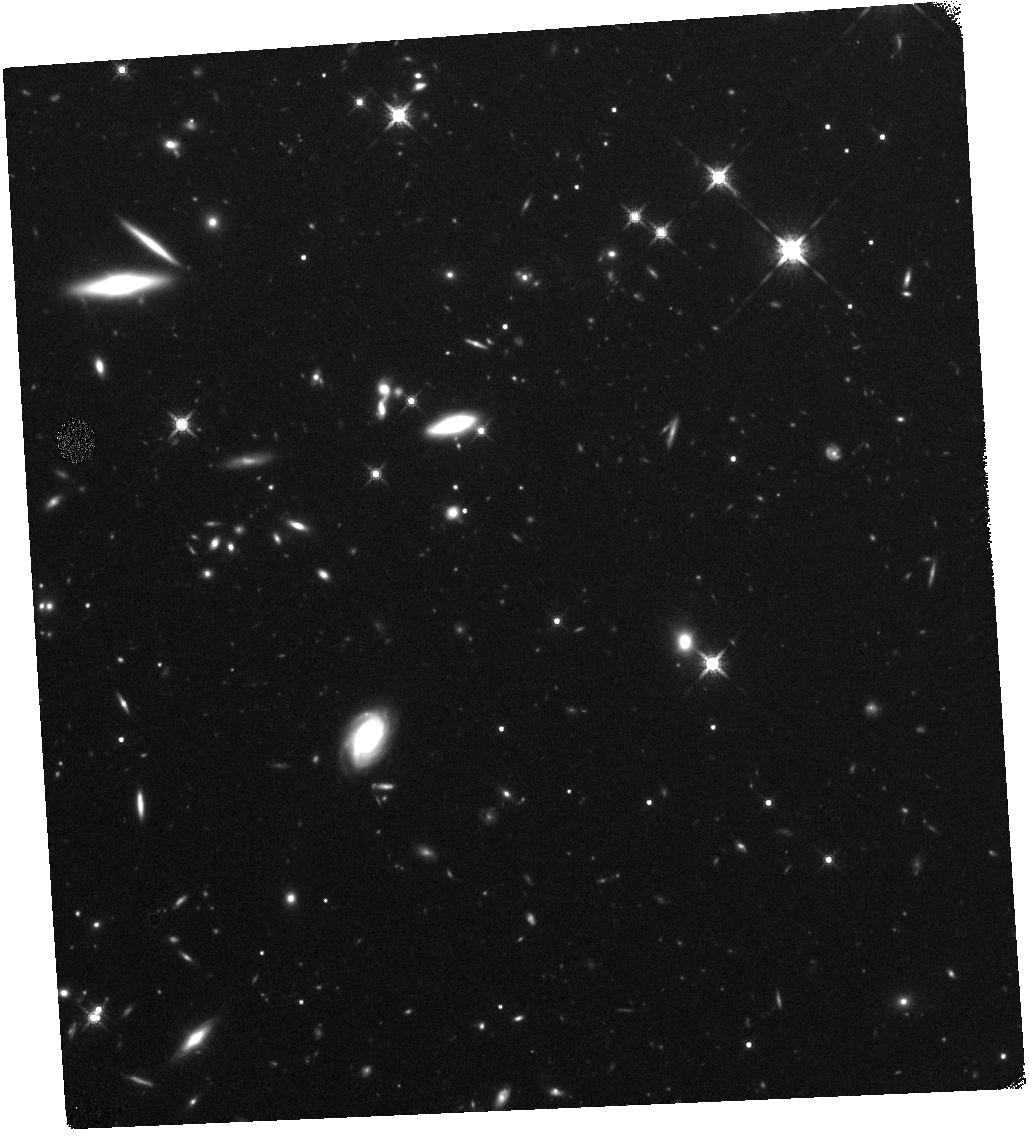
Target: SDSSJ0834+0159. Instrument: WFC3/IR. Filter: F160W. Exposure: 44 min. Observation ID: hst_14608_a3_wfc3_ir_f160w_id9ya3

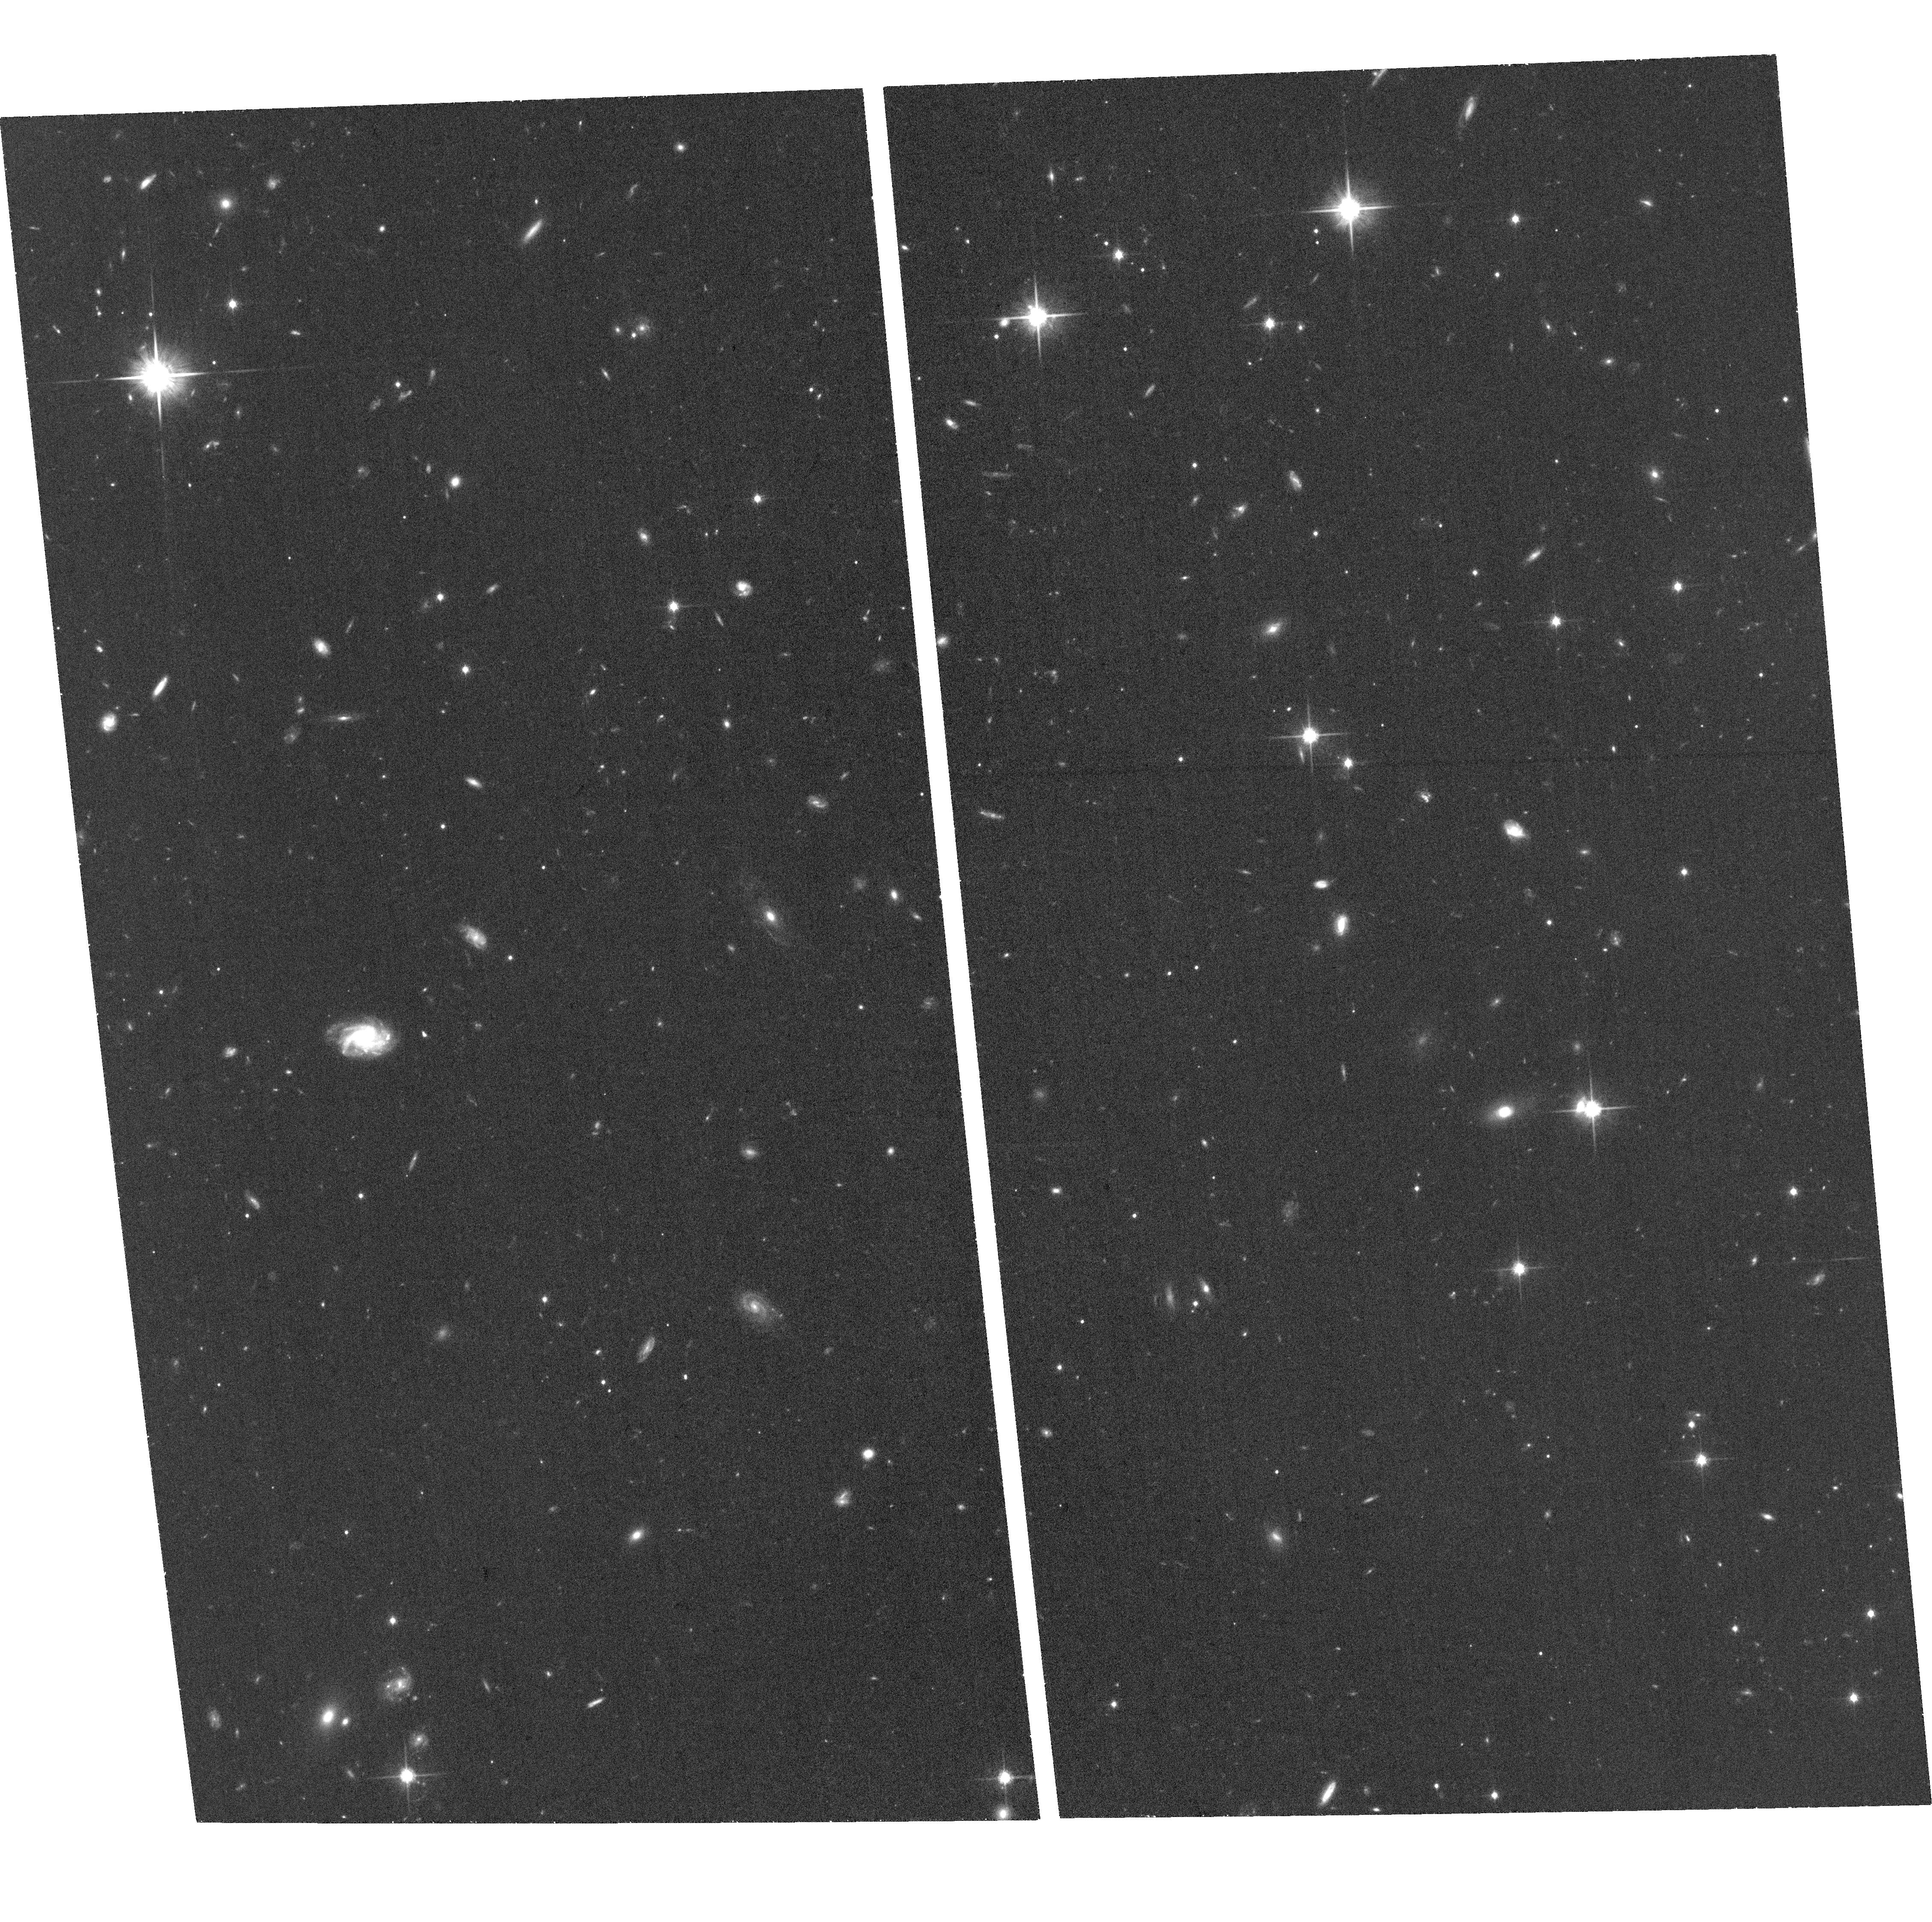
Target: SDSSJ2215-0056. Instrument: ACS/WFC. Filter: F814W. Exposure: 36 min. Observation ID: hst_14608_10_acs_wfc_f814w_jd9y10

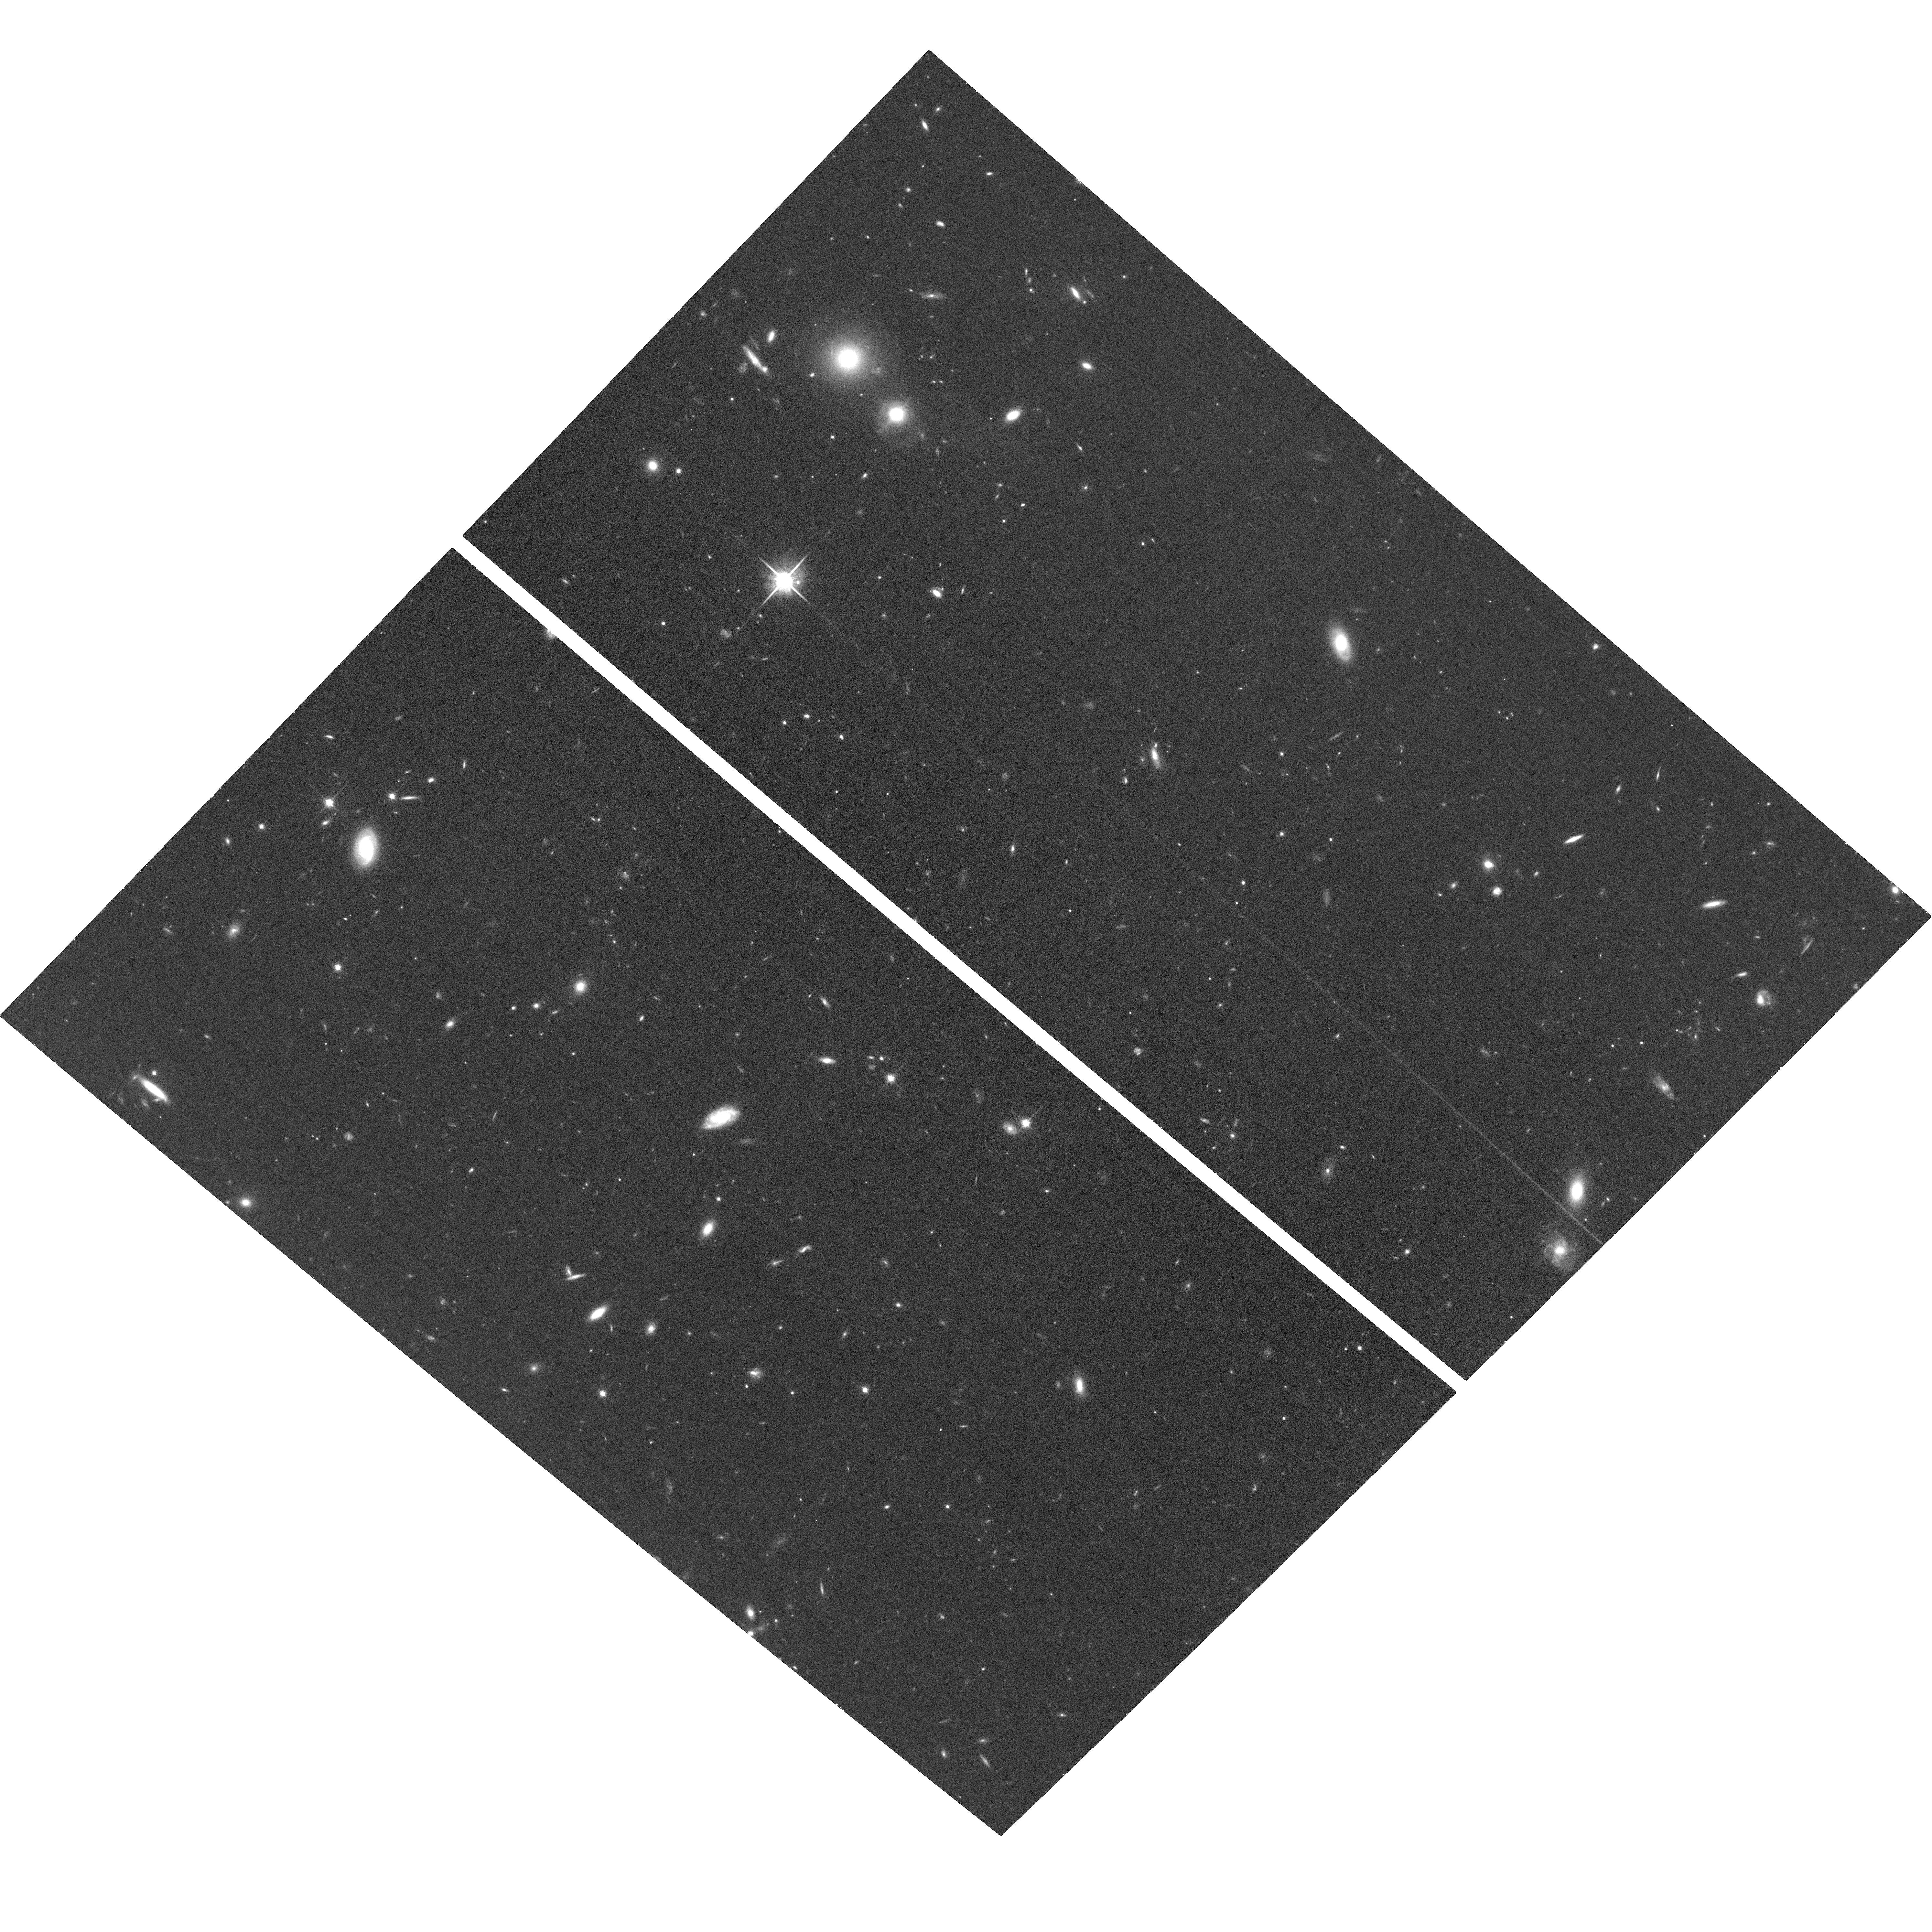
Target: SDSSJ1356+0730. Instrument: ACS/WFC. Filter: F814W. Exposure: 36 min. Observation ID: hst_14608_12_acs_wfc_f814w_jd9y12

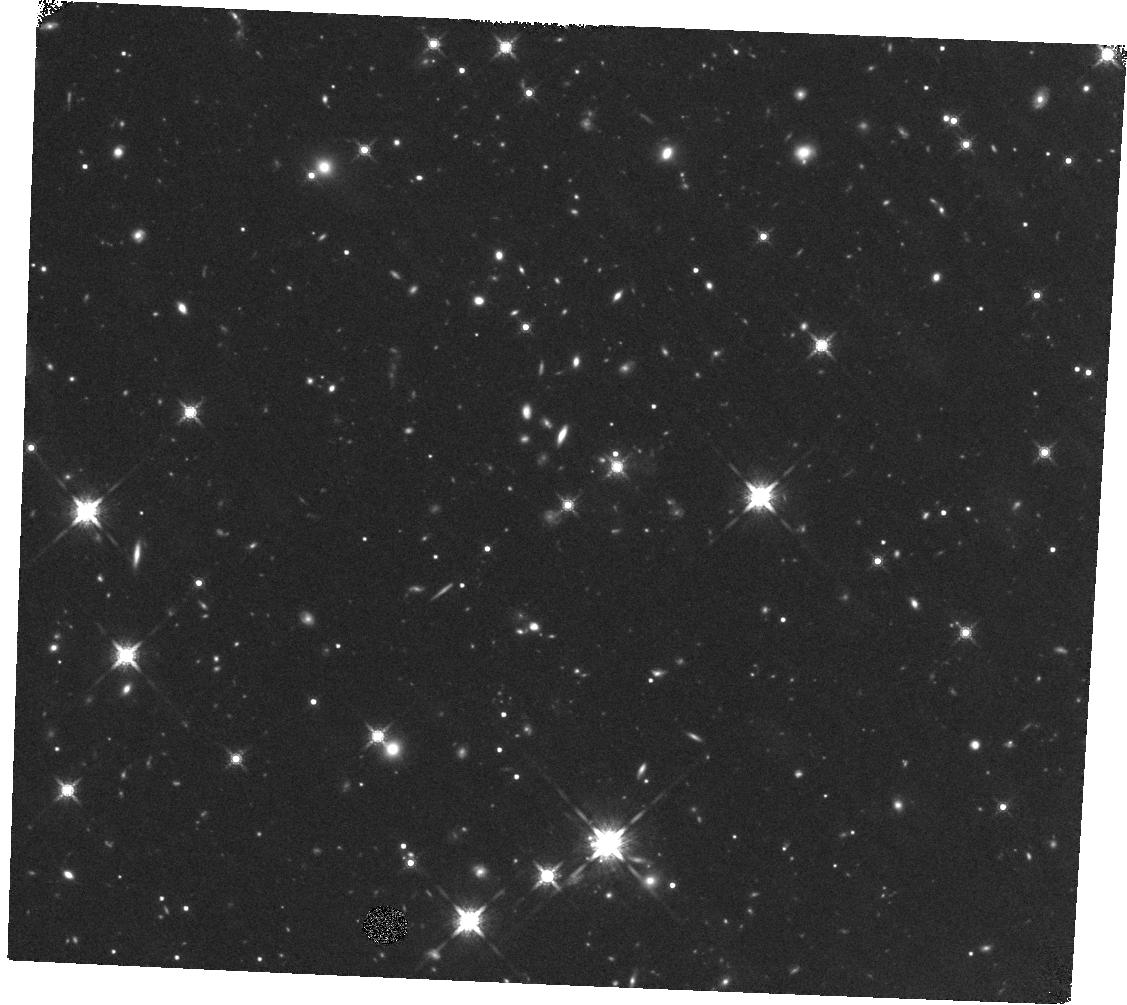
Target: SDSSJ1652+1728. Instrument: WFC3/IR. Filter: F160W. Exposure: 44 min. Observation ID: hst_14608_a9_wfc3_ir_f160w_id9ya9

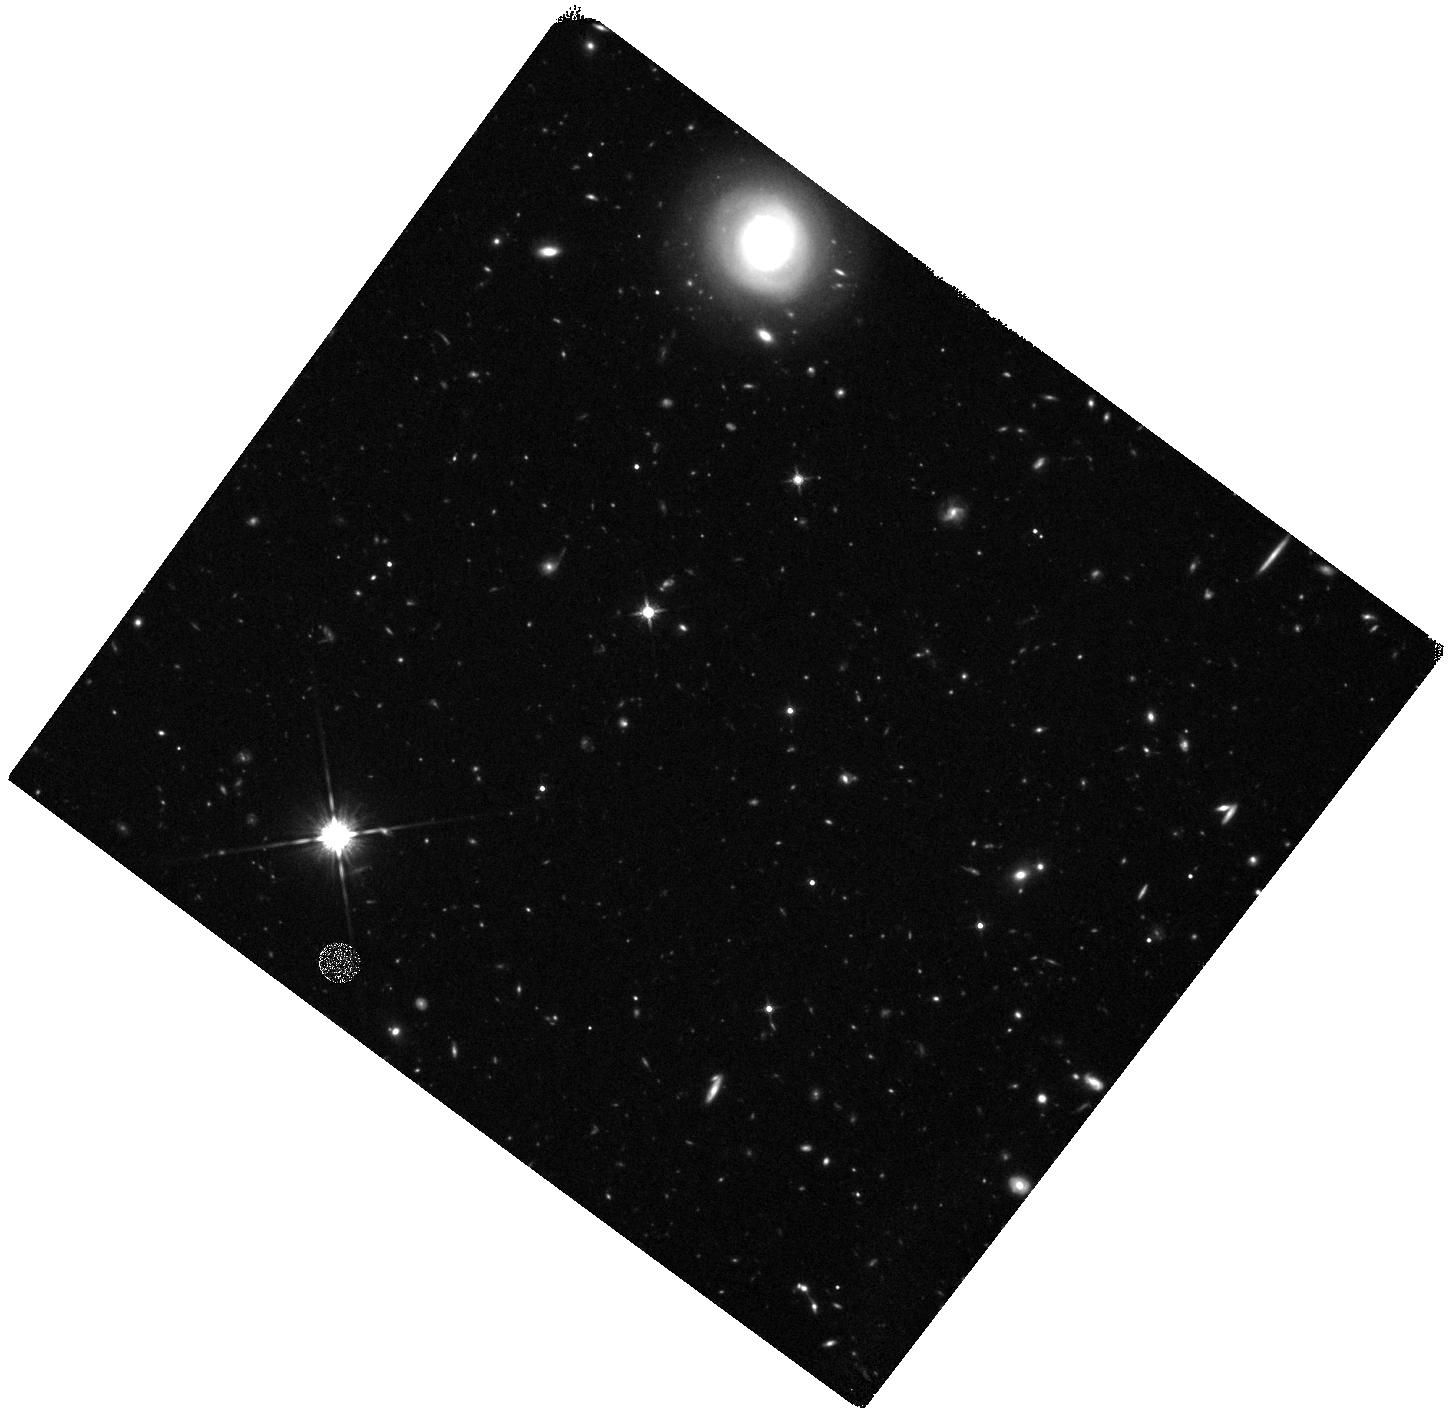
Target: SDSSJ0832+1615. Instrument: WFC3/IR. Filter: F140W. Exposure: 44 min. Observation ID: hst_14608_a2_wfc3_ir_f140w_id9ya2

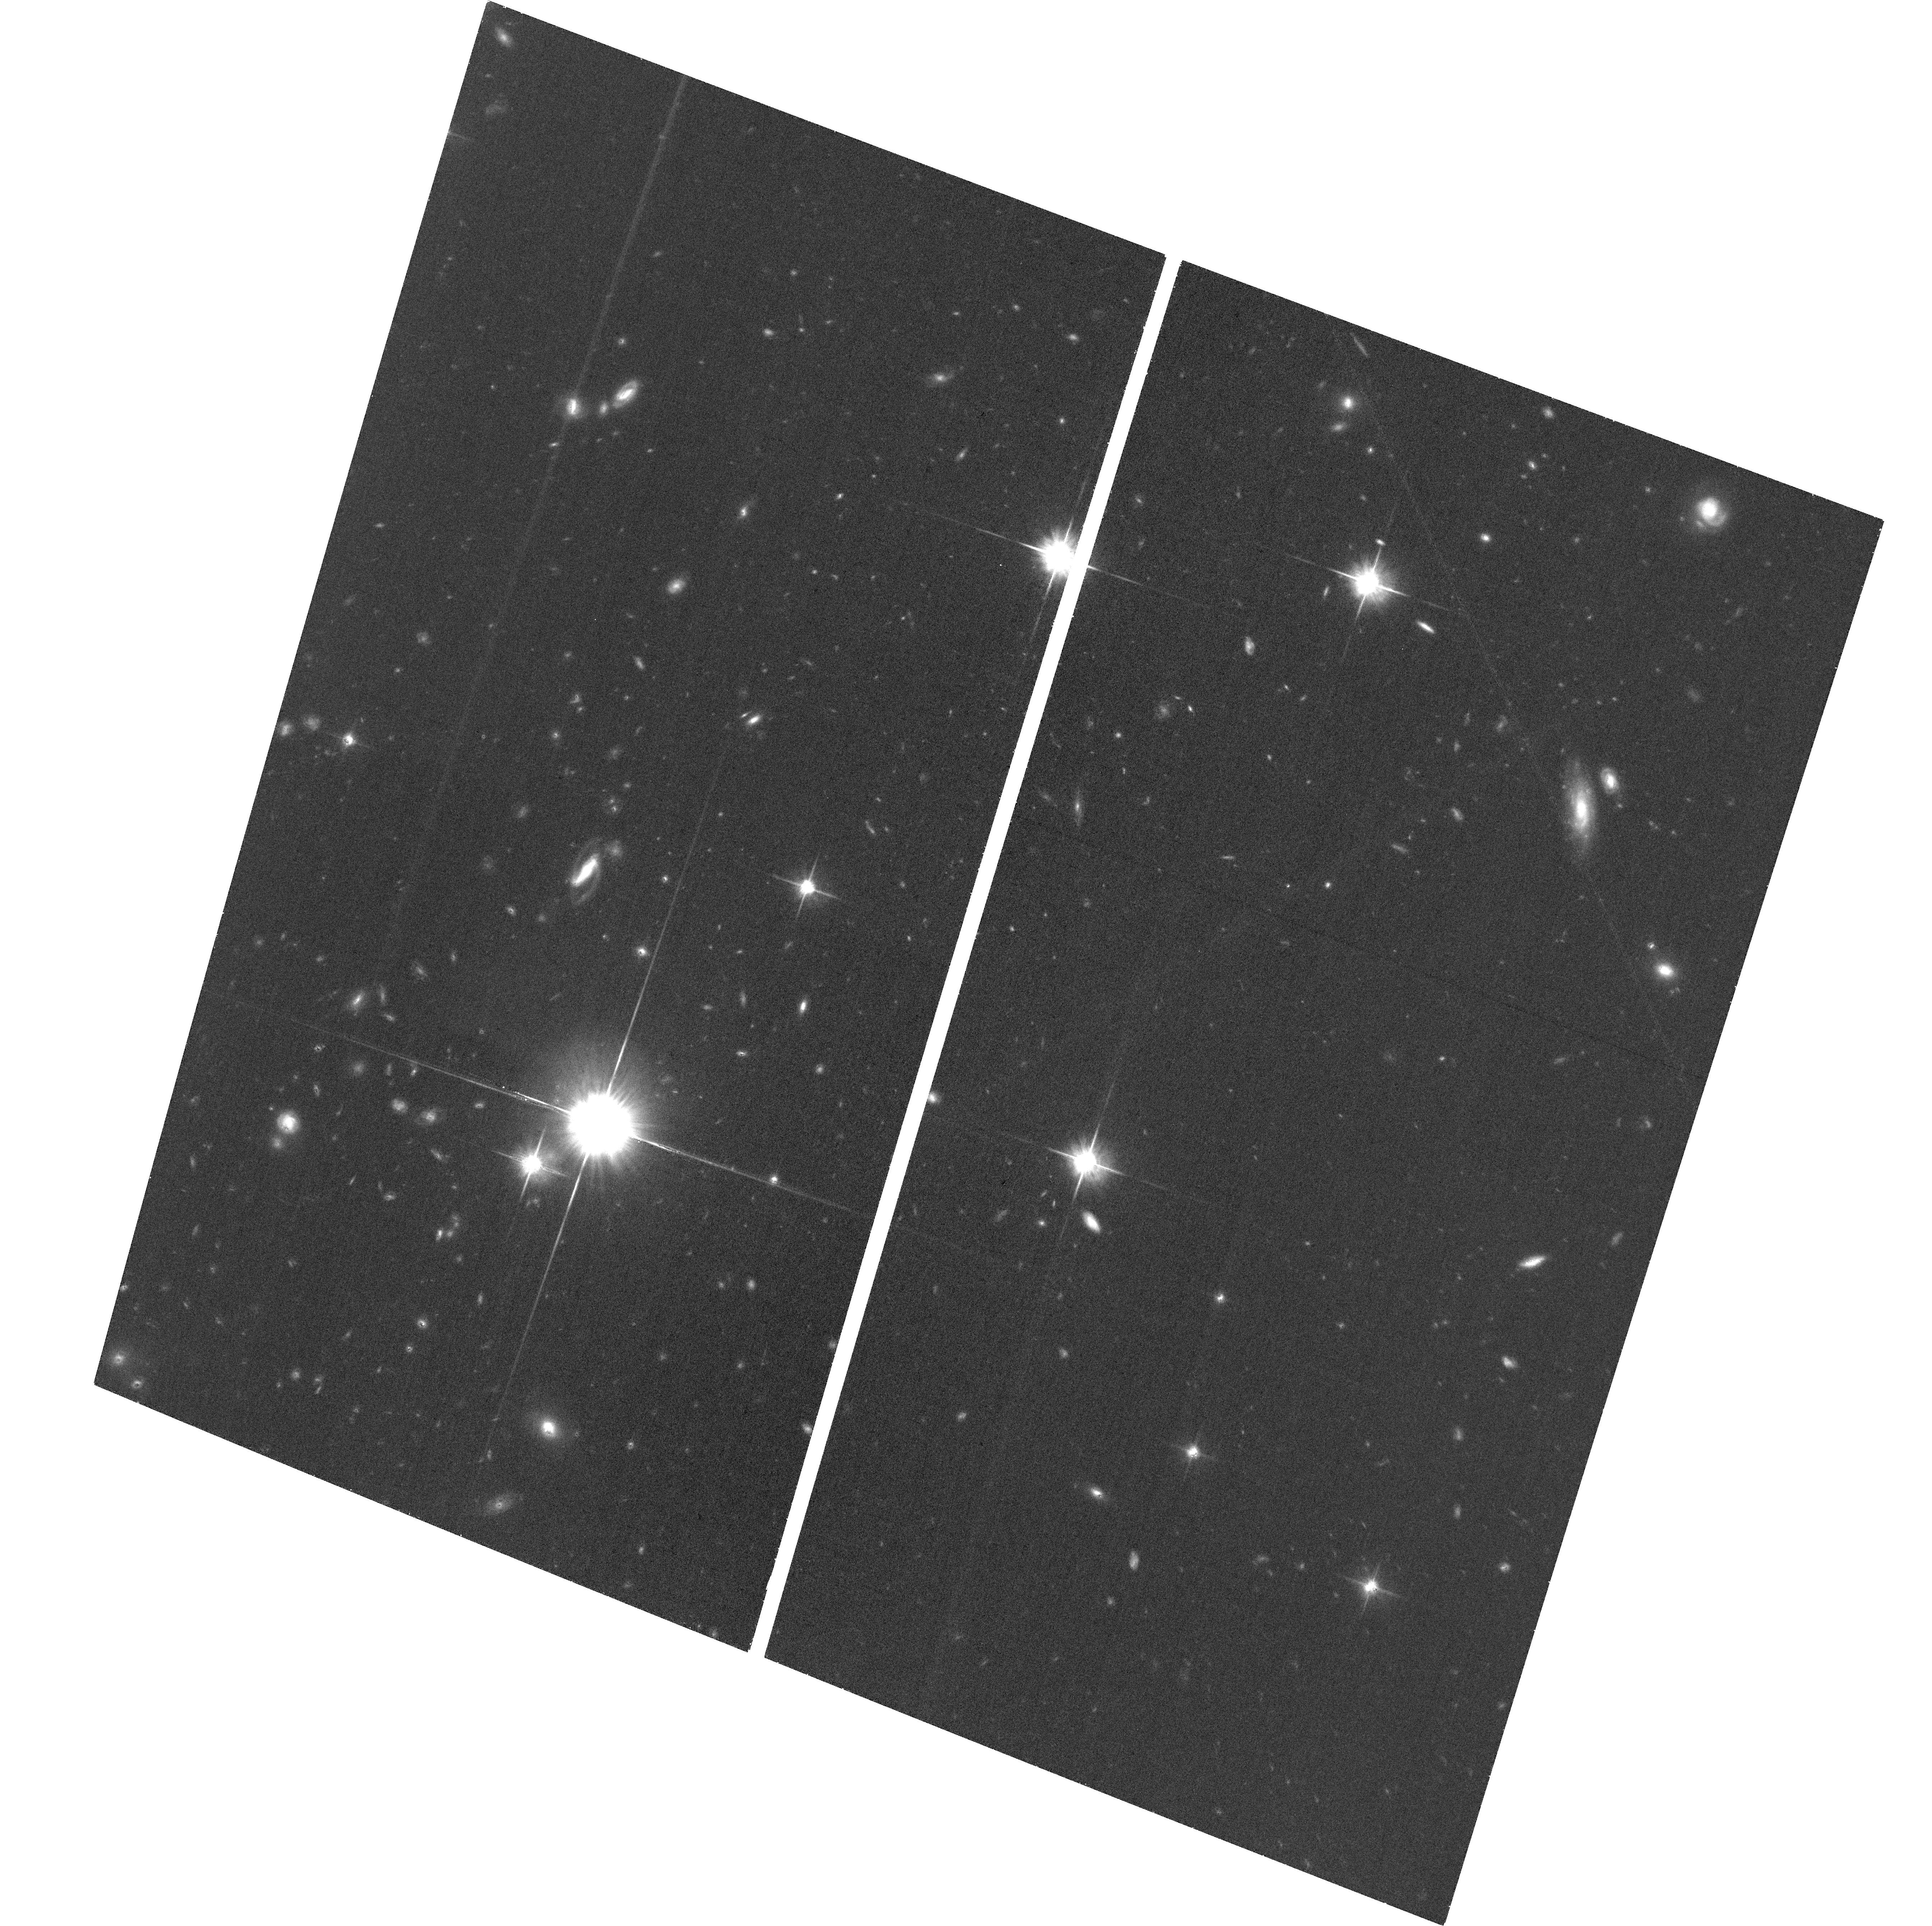
Target: SDSSJ2323-0100. Instrument: ACS/WFC. Filter: F814W. Exposure: 36 min. Observation ID: hst_14608_11_acs_wfc_f814w_jd9y11

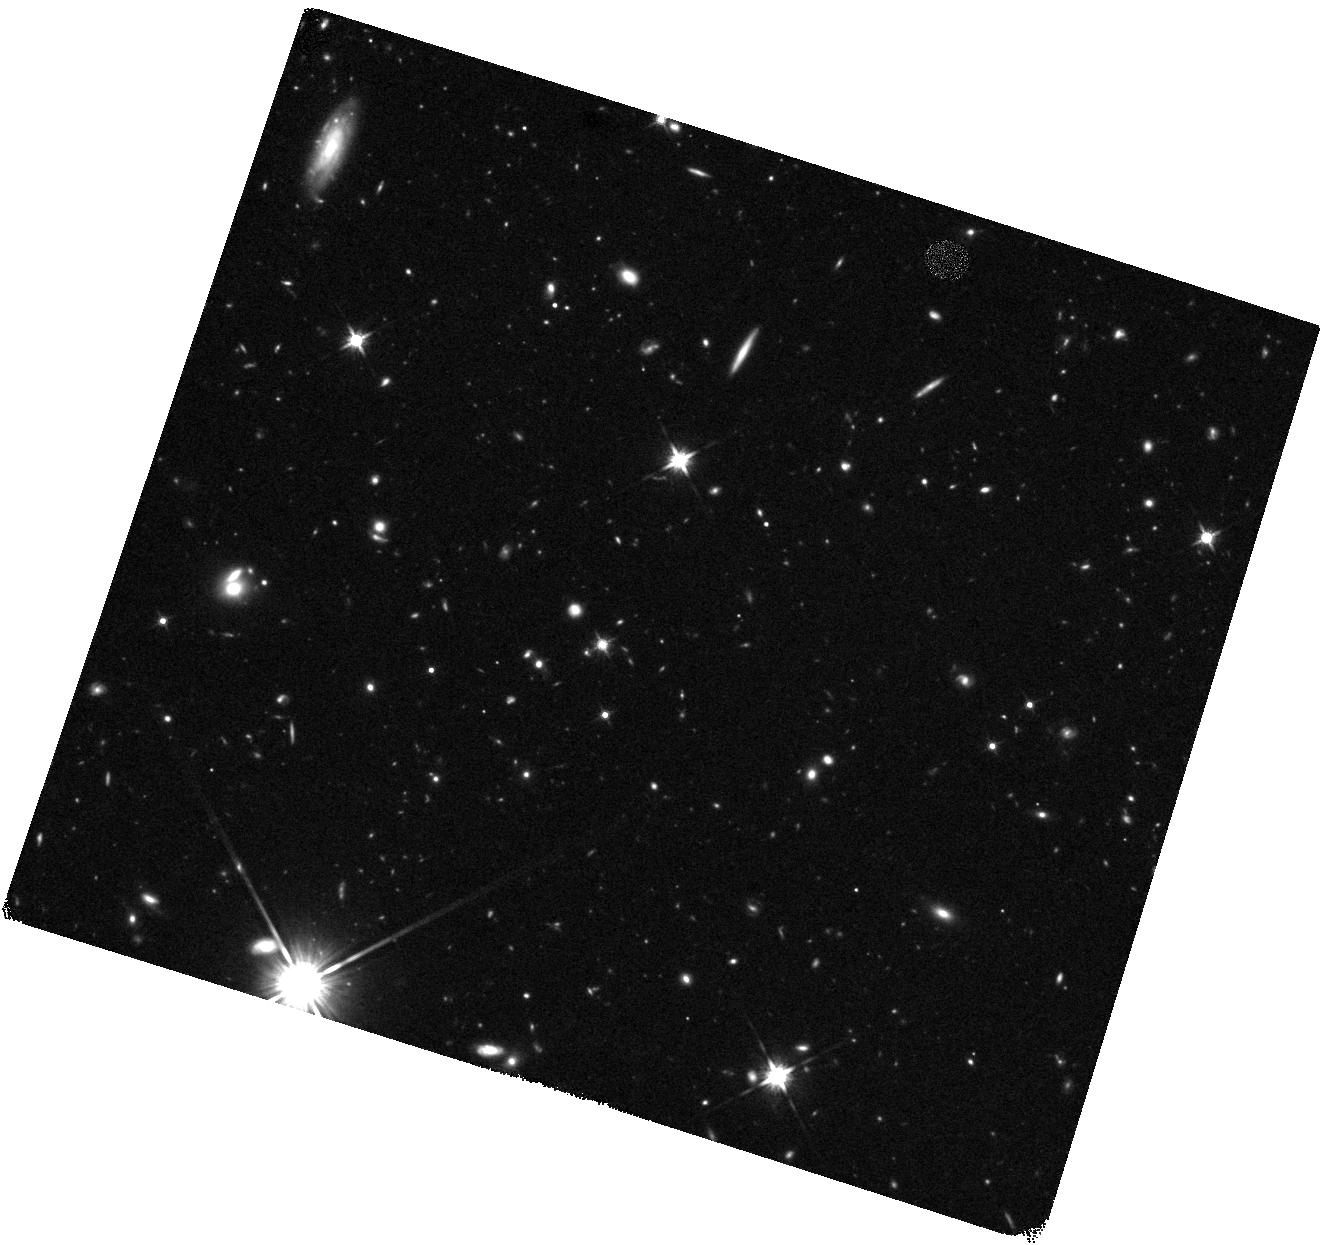
Target: SDSSJ1217+0234. Instrument: WFC3/IR. Filter: F140W. Exposure: 44 min. Observation ID: hst_14608_b5_wfc3_ir_f140w_id9yb5

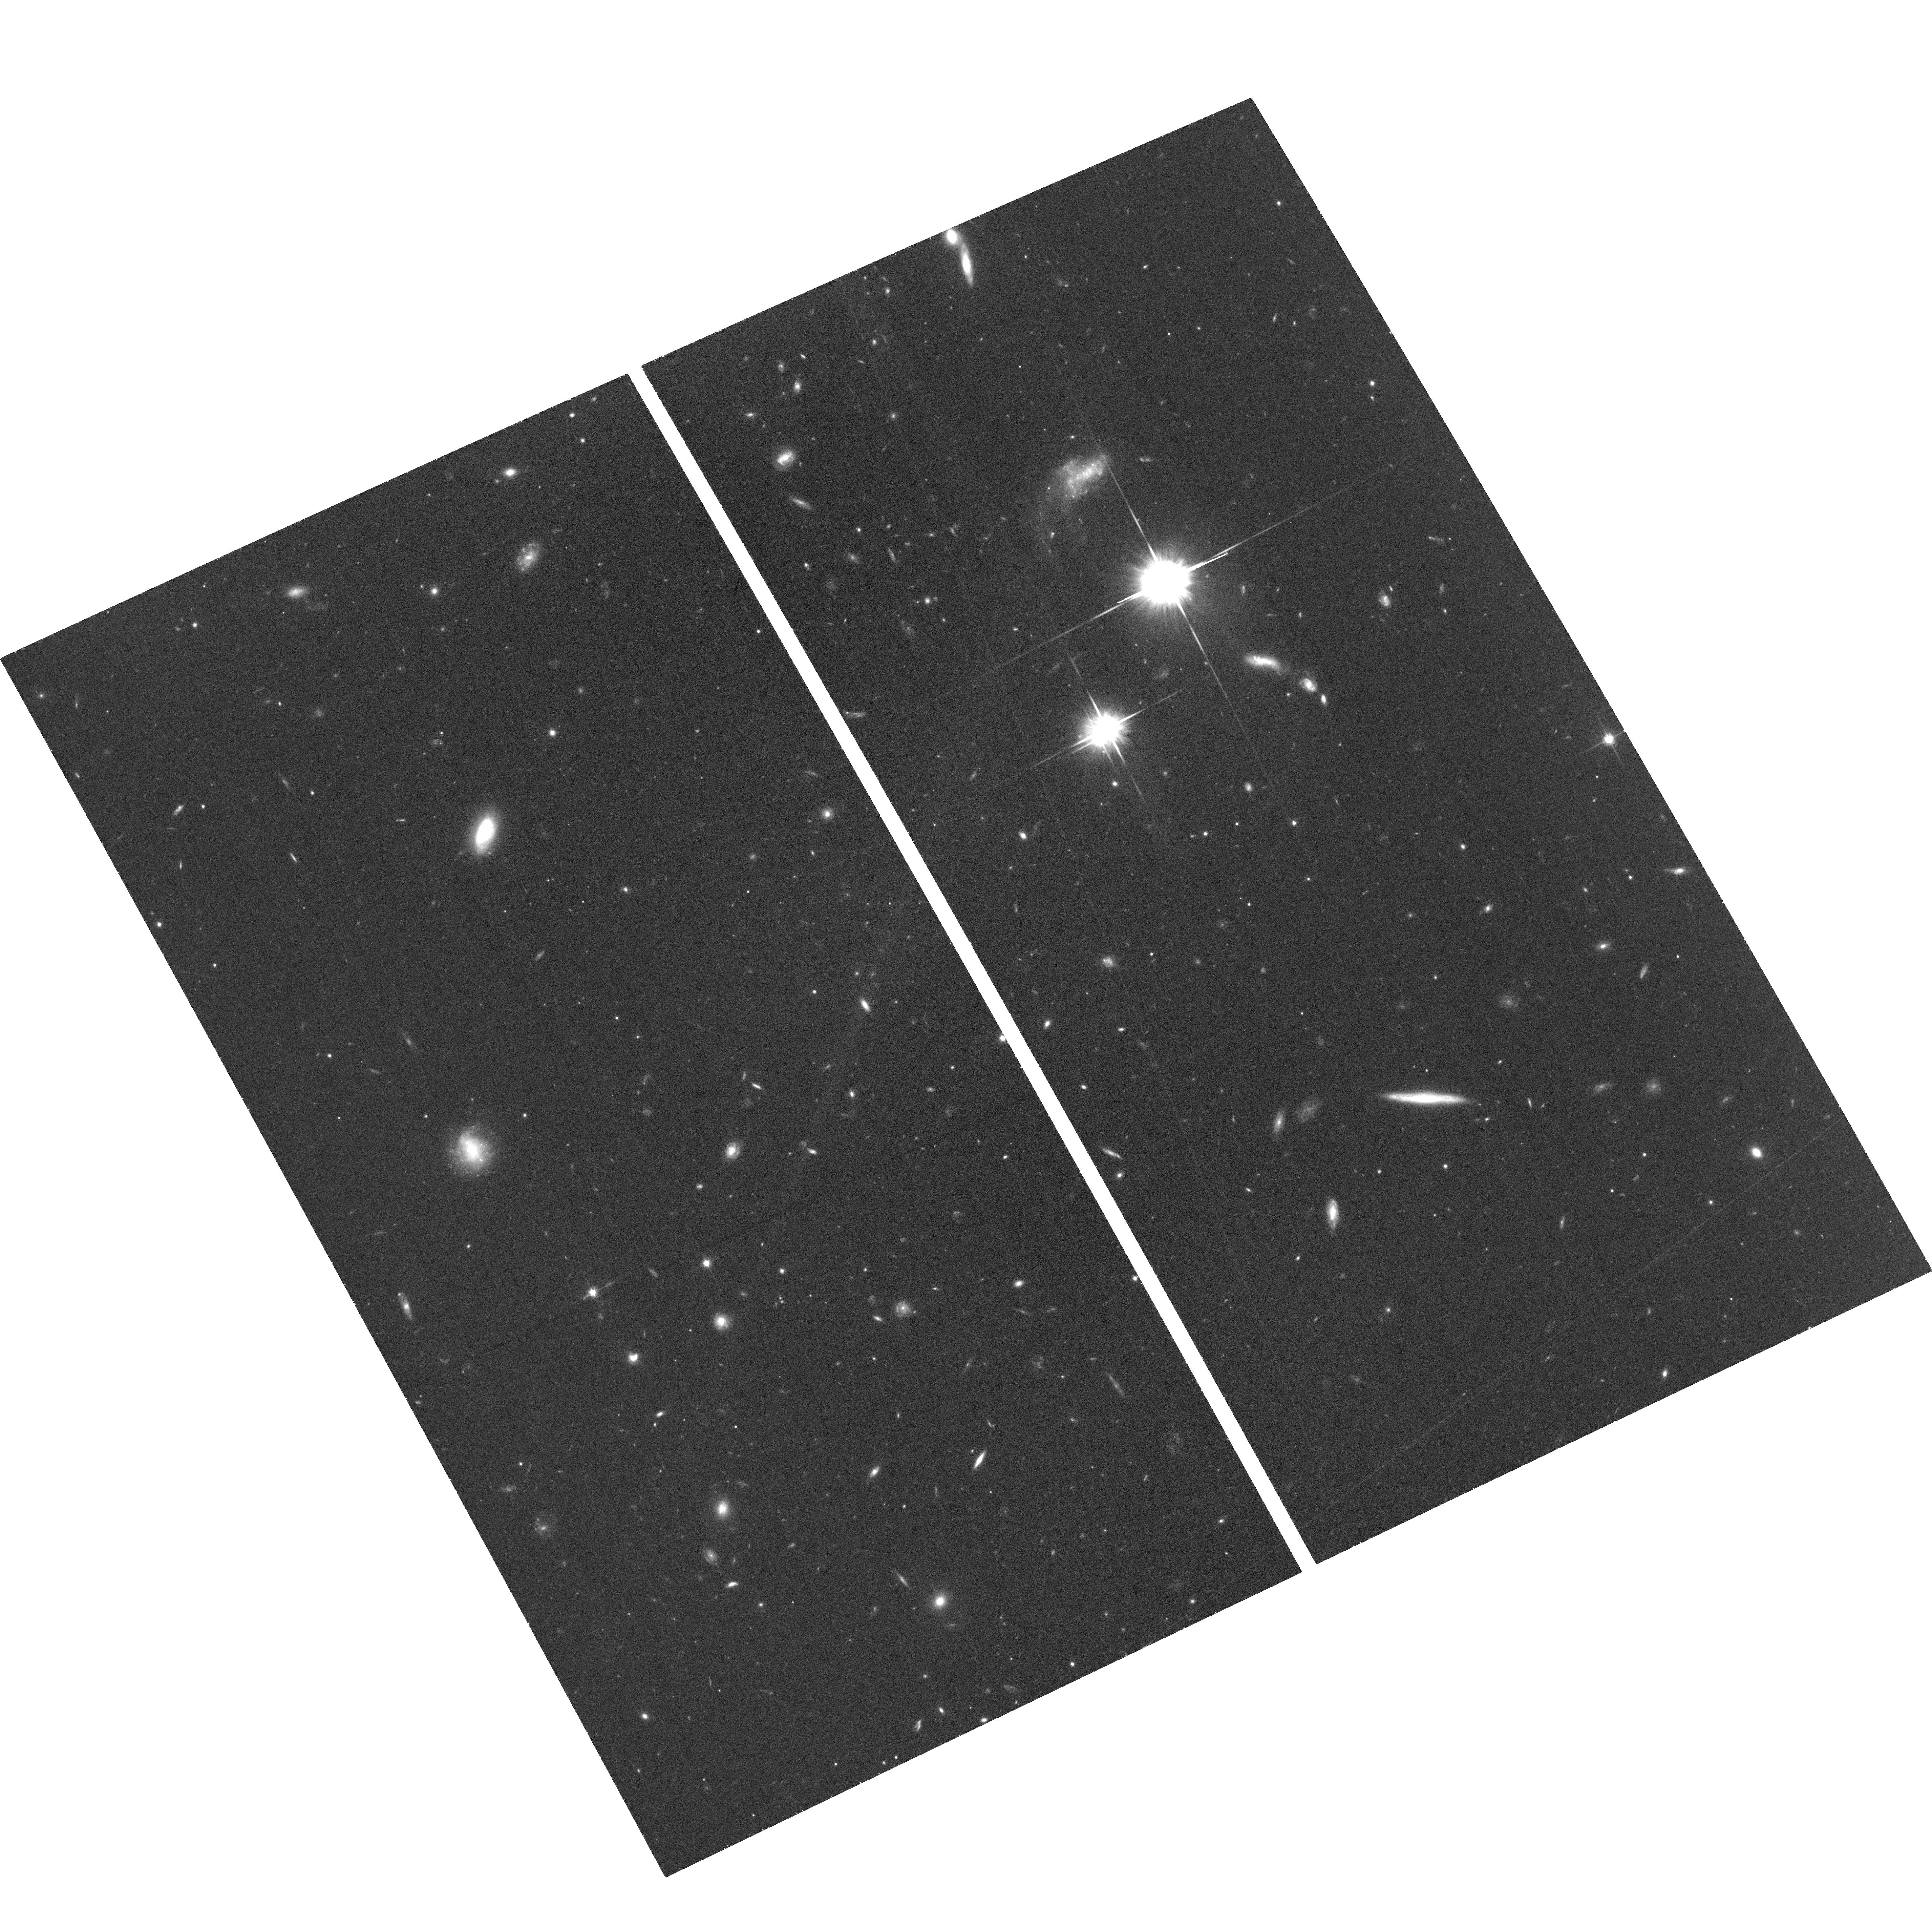
Target: SDSSJ1232+0912. Instrument: ACS/WFC. Filter: F814W. Exposure: 36 min. Observation ID: hst_14608_07_acs_wfc_f814w_jd9y07

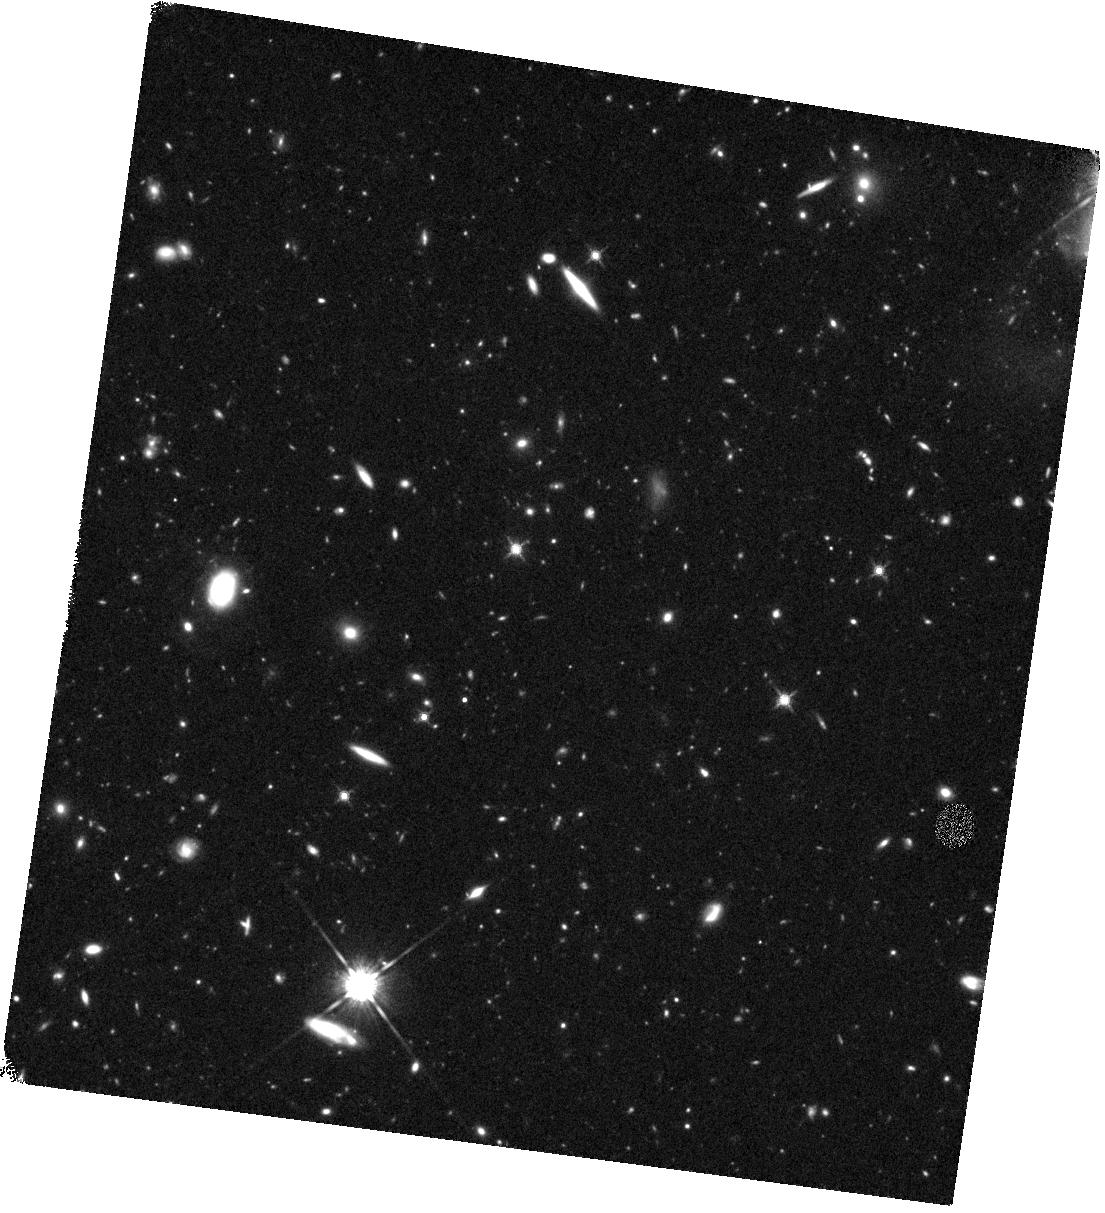
Target: SDSSJ1013+3427. Instrument: WFC3/IR. Filter: F140W. Exposure: 44 min. Observation ID: hst_14608_c3_wfc3_ir_f140w_id9yc3

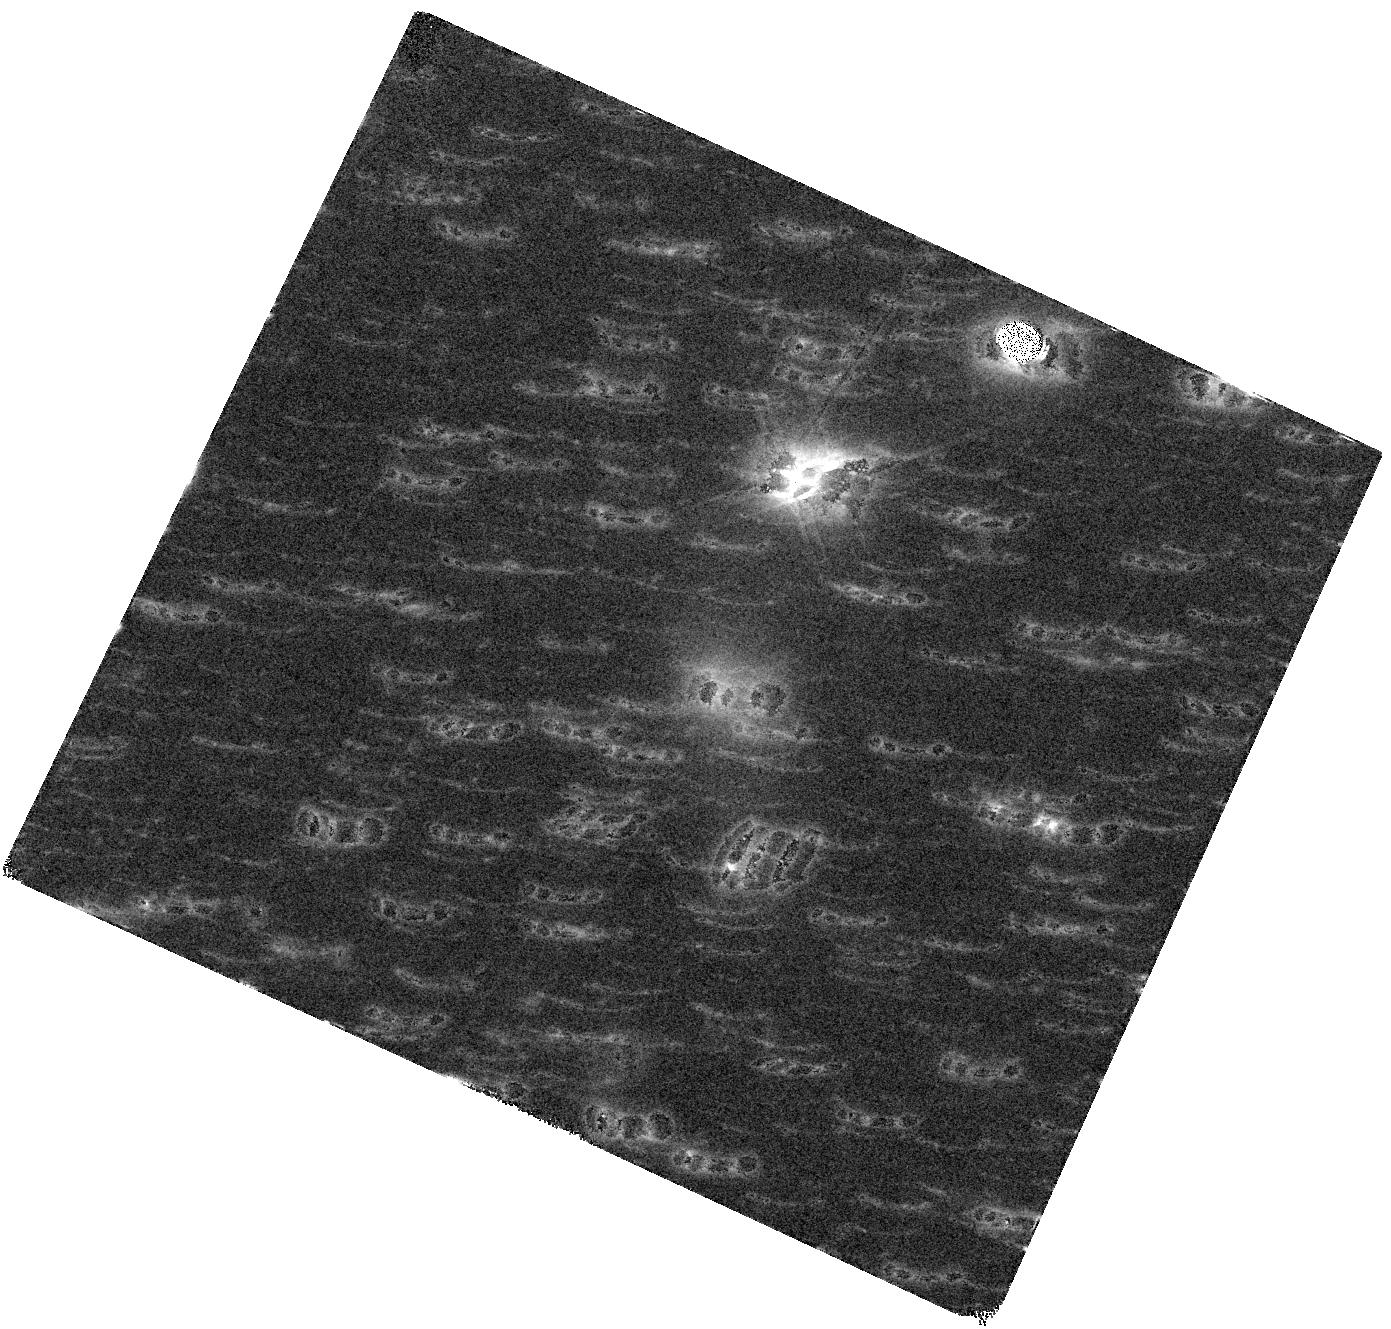
Target: SDSSJ0936+1019. Instrument: WFC3/IR. Filter: F140W. Exposure: 44 min. Observation ID: hst_14608_b4_wfc3_ir_f140w_id9yb4

Host galaxies of high-redshift quasars with extreme outflows (PI: Zakamska, Nadia L)

Feedback from accreting supermassive black holes is now a standard ingredient in galaxy formation models. It has long been speculated that powerful quasars, triggered in major gas-rich mergers, had a profound impact on galaxy formation via quasar-driven winds. This process must have been at its peak during the epoch of most active galaxy formation and quasar activity at z=2-3, yet there is not yet any direct observational support for this long-hypothesized process. We have discovered a population of extremely luminous (L>1e47 erg/s) red quasars with peculiar line properties at z=2-3 which show unprecedented signatures of powerful v>2000 km/s outflows in their [OIII]5007A lines. We propose to image eleven of these objects with the HST in two filters, one probing rest-frame UV and one probing the rest-frame optical. The rest-frame optical observations will directly probe the dynamical state and extent of the hosts of luminous obscured quasars and search for companions and merger signatures. We will determine the masses of the stellar component to determine if the bulges of the quasar hosts have already become apparent in this epoch. Using the rest-frame UV observations, we will probe the distribution of the gas in quasar hosts by observing the morphology of ongoing star formation and scattered light from the central engine. Our targets are the best candidates to probe the long-speculated merger-driven scenario for quasar activity, and our proposed HST observations will definitively determine whether this process drives the evolution of massive galaxies.